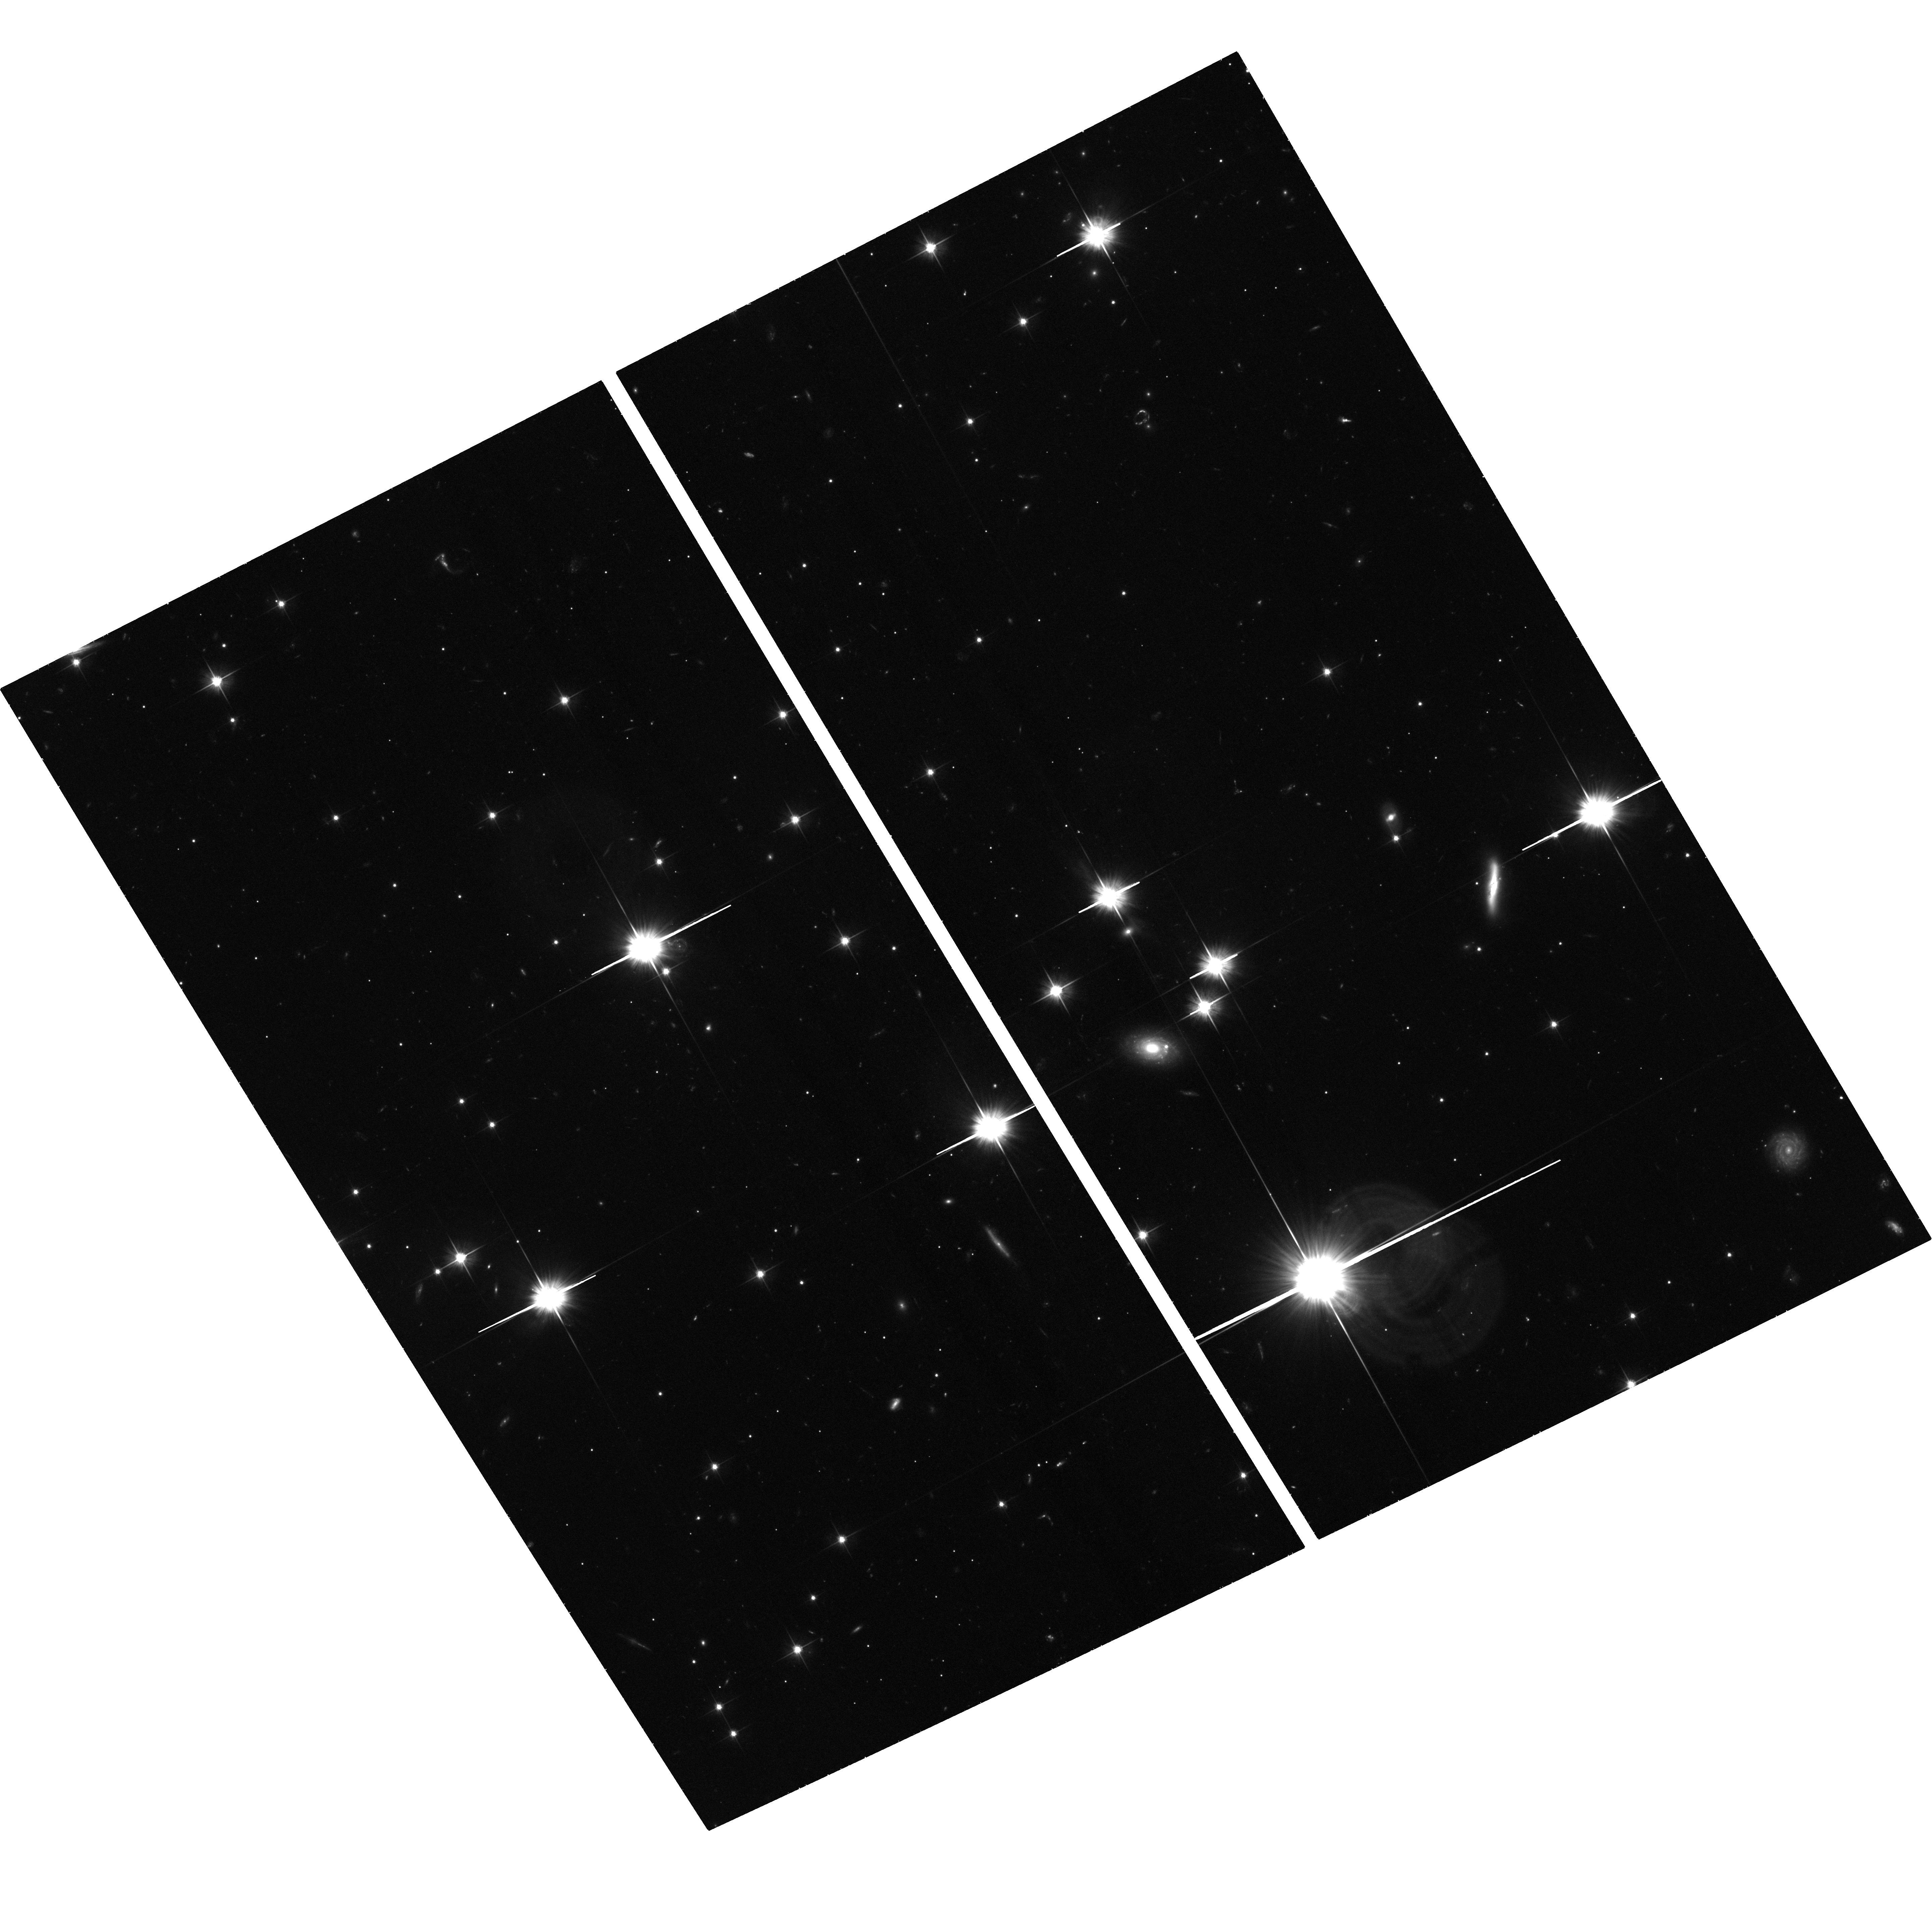
Target: SWIFT2058+0516. Instrument: ACS/WFC. Filter: F606W. Exposure: 1.5 h. Observation ID: hst_13479_01_acs_wfc_f606w_jcbl01

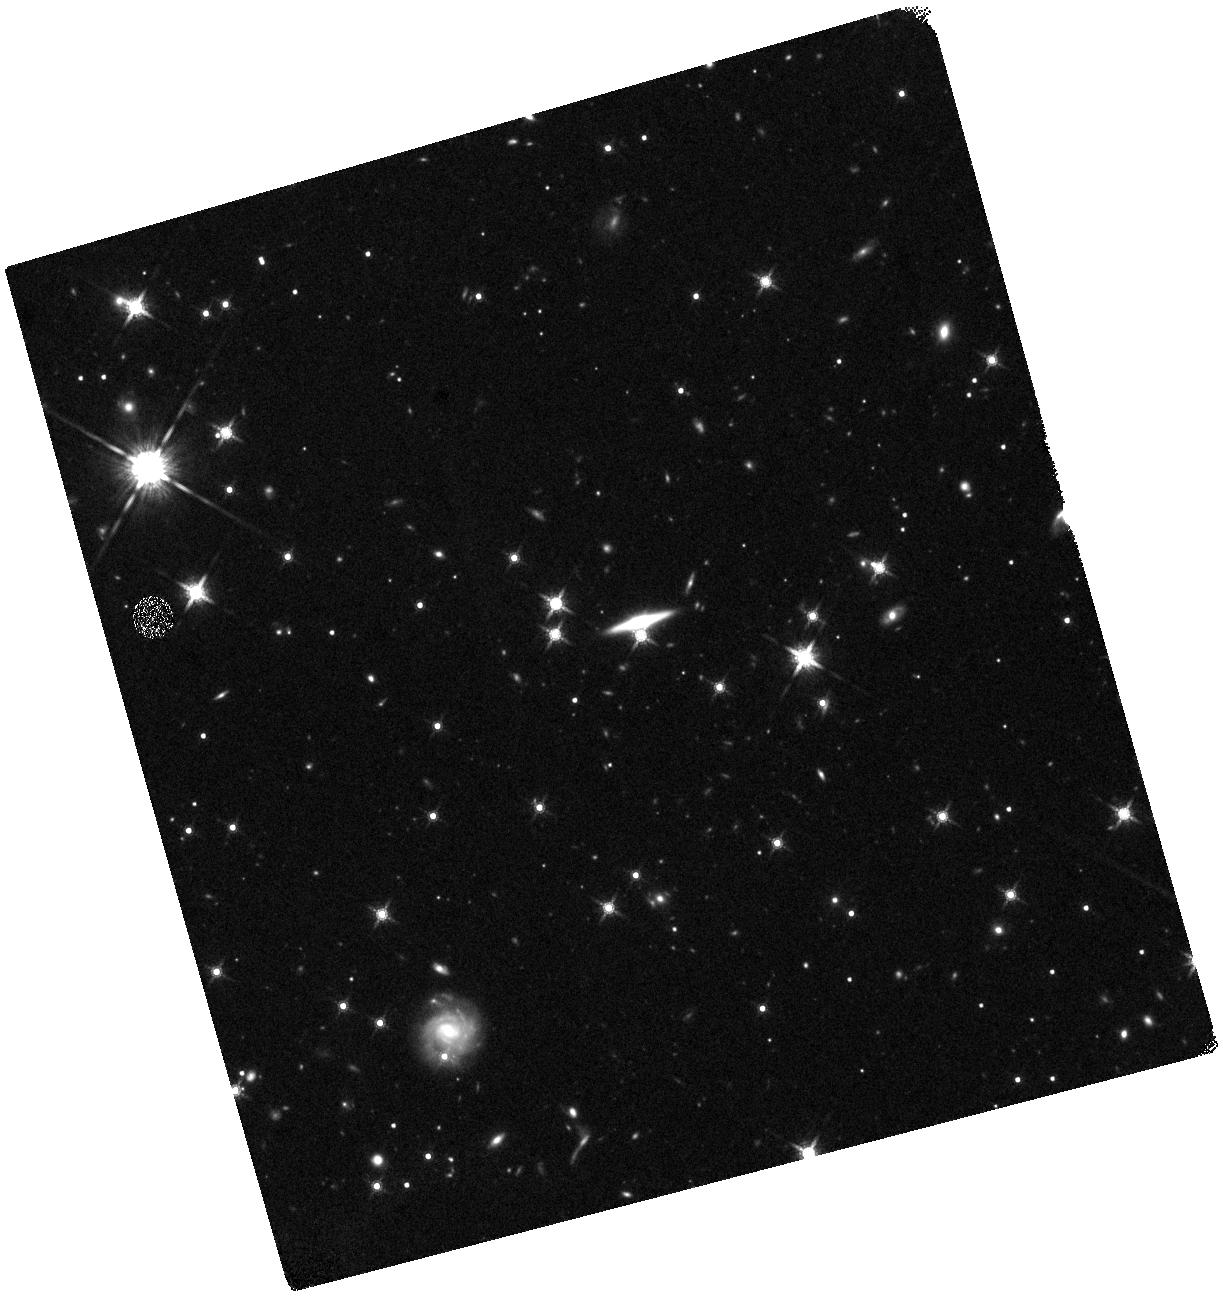
Target: SWIFT2058+0516. Instrument: WFC3/IR. Filter: F160W. Exposure: 44 min. Observation ID: hst_13479_02_wfc3_ir_f160w_icbl02

The host and location of the candidate relativistic tidal disruption event Swift 2058+0516 (PI: Levan, Andrew James)

Recent panchromatic observations have revealed a new class of high energy transient. These systems persist as bright gamma-ray sources for days, with luminosities in excess of the Eddington limit for a 10^10 solar mass black hole. They are accompanied by bright, long-lived (months to years) X-ray emission, and rather fainter, but still clearly detectable optical and IR counterparts. They are suggested to arise from the tidal disruption of stars in the nuclei of their host galaxies, which create a powerful relativistic outflow. In the first case (Swift J1644+57) astrometry ties the transient to nucleus of its host galaxy, lending support to this picture. However, other models have been postulated, such as the collapse of a giant star, where the outer envelope forms a disc that powers the observed transients, akin to a scaled-up gamma-ray burst. A key distinguishing feature between the two progenitors is their expected locations. Tidal disruptions must be uniquely nuclear, while GRB-like events are consistent with the nuclei of their hosts only 1/6 of the time. Here we propose to obtain deep observations of the second of these events -- Swift J2058+0516. These deep observations will detect and resolve its host galaxy, providing (via our earlier DDT observations) a precise location on the host. An IR visit will also provide a color for the host, and an estimate of its stellar and (through the bulge mass -- black hole mass relation) black hole mass. These data will provide the key astrometric and photometric evidence to disentagle competing models for these events, and will greatly aid the development of a definitive understanding of this new class of transient.